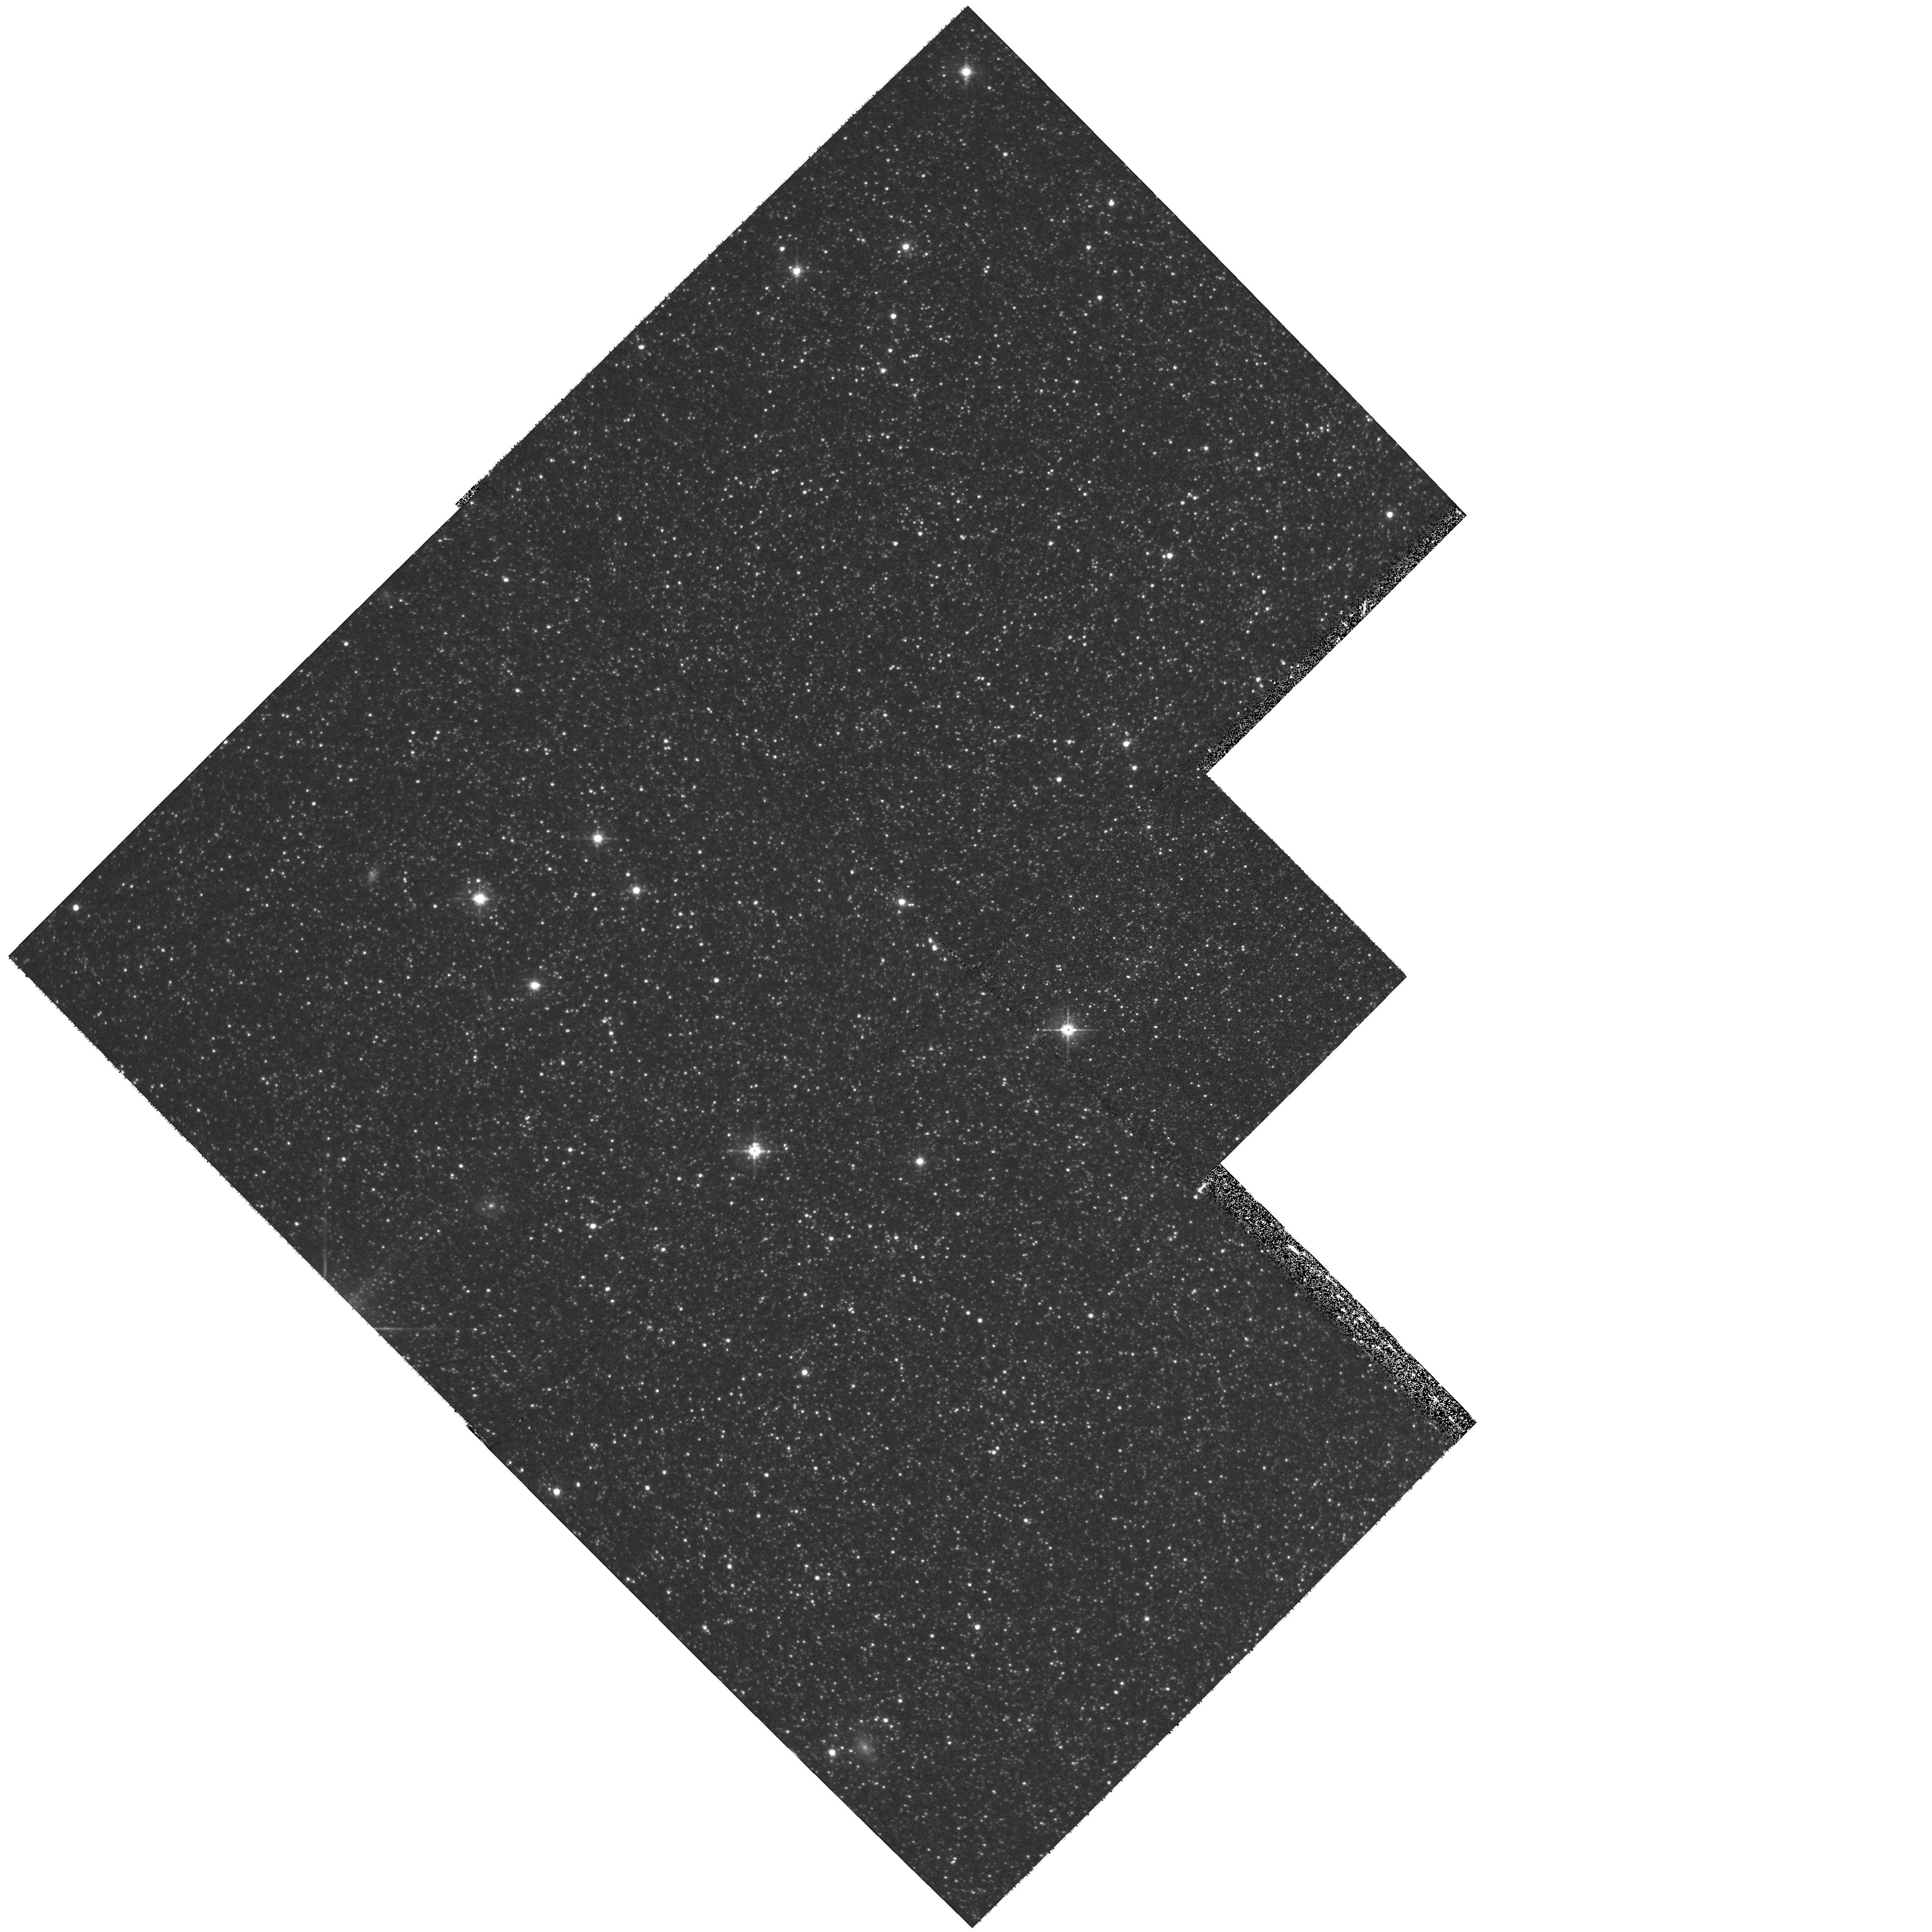
Target: NGC6822-C18. Instrument: WFPC2/PC. Filter: F555W. Exposure: 20 min. Observation ID: hst_8314_03_wfpc2_pc_f555w_u5ch03

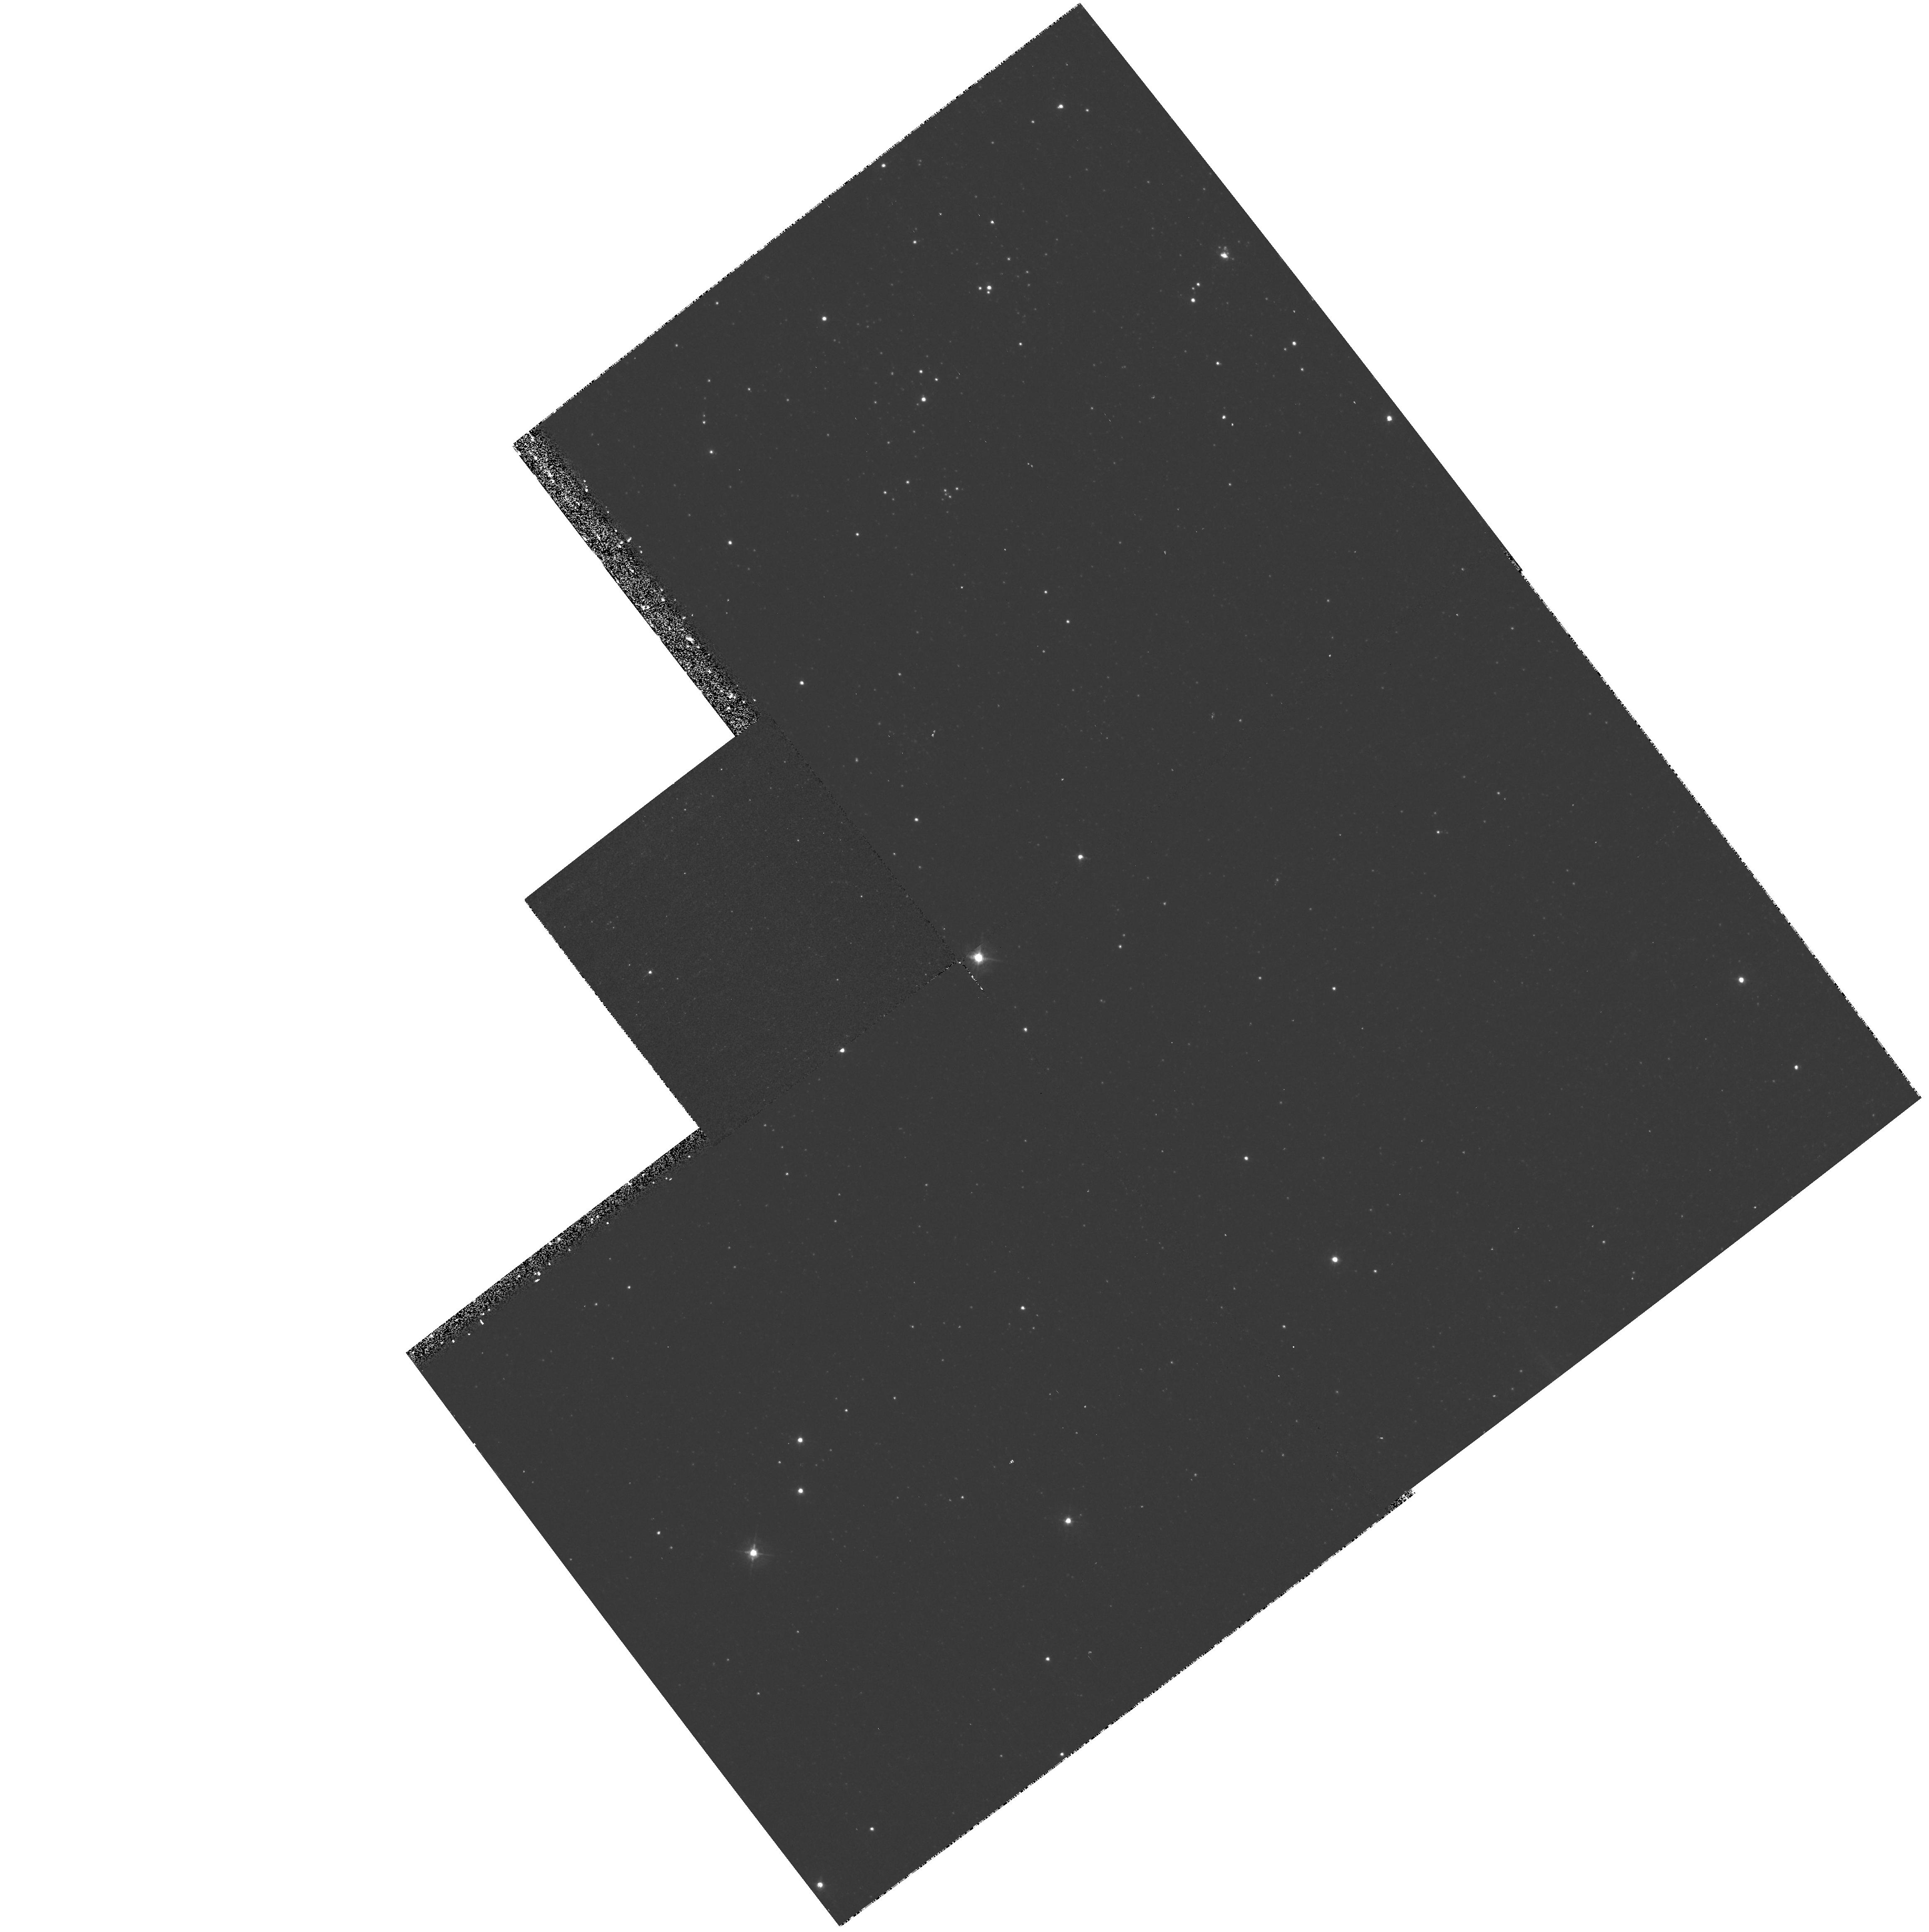
Target: NGC6822-C25. Instrument: WFPC2/PC. Filter: F439W. Exposure: 23 min. Observation ID: hst_8314_04_wfpc2_pc_f439w_u5ch04

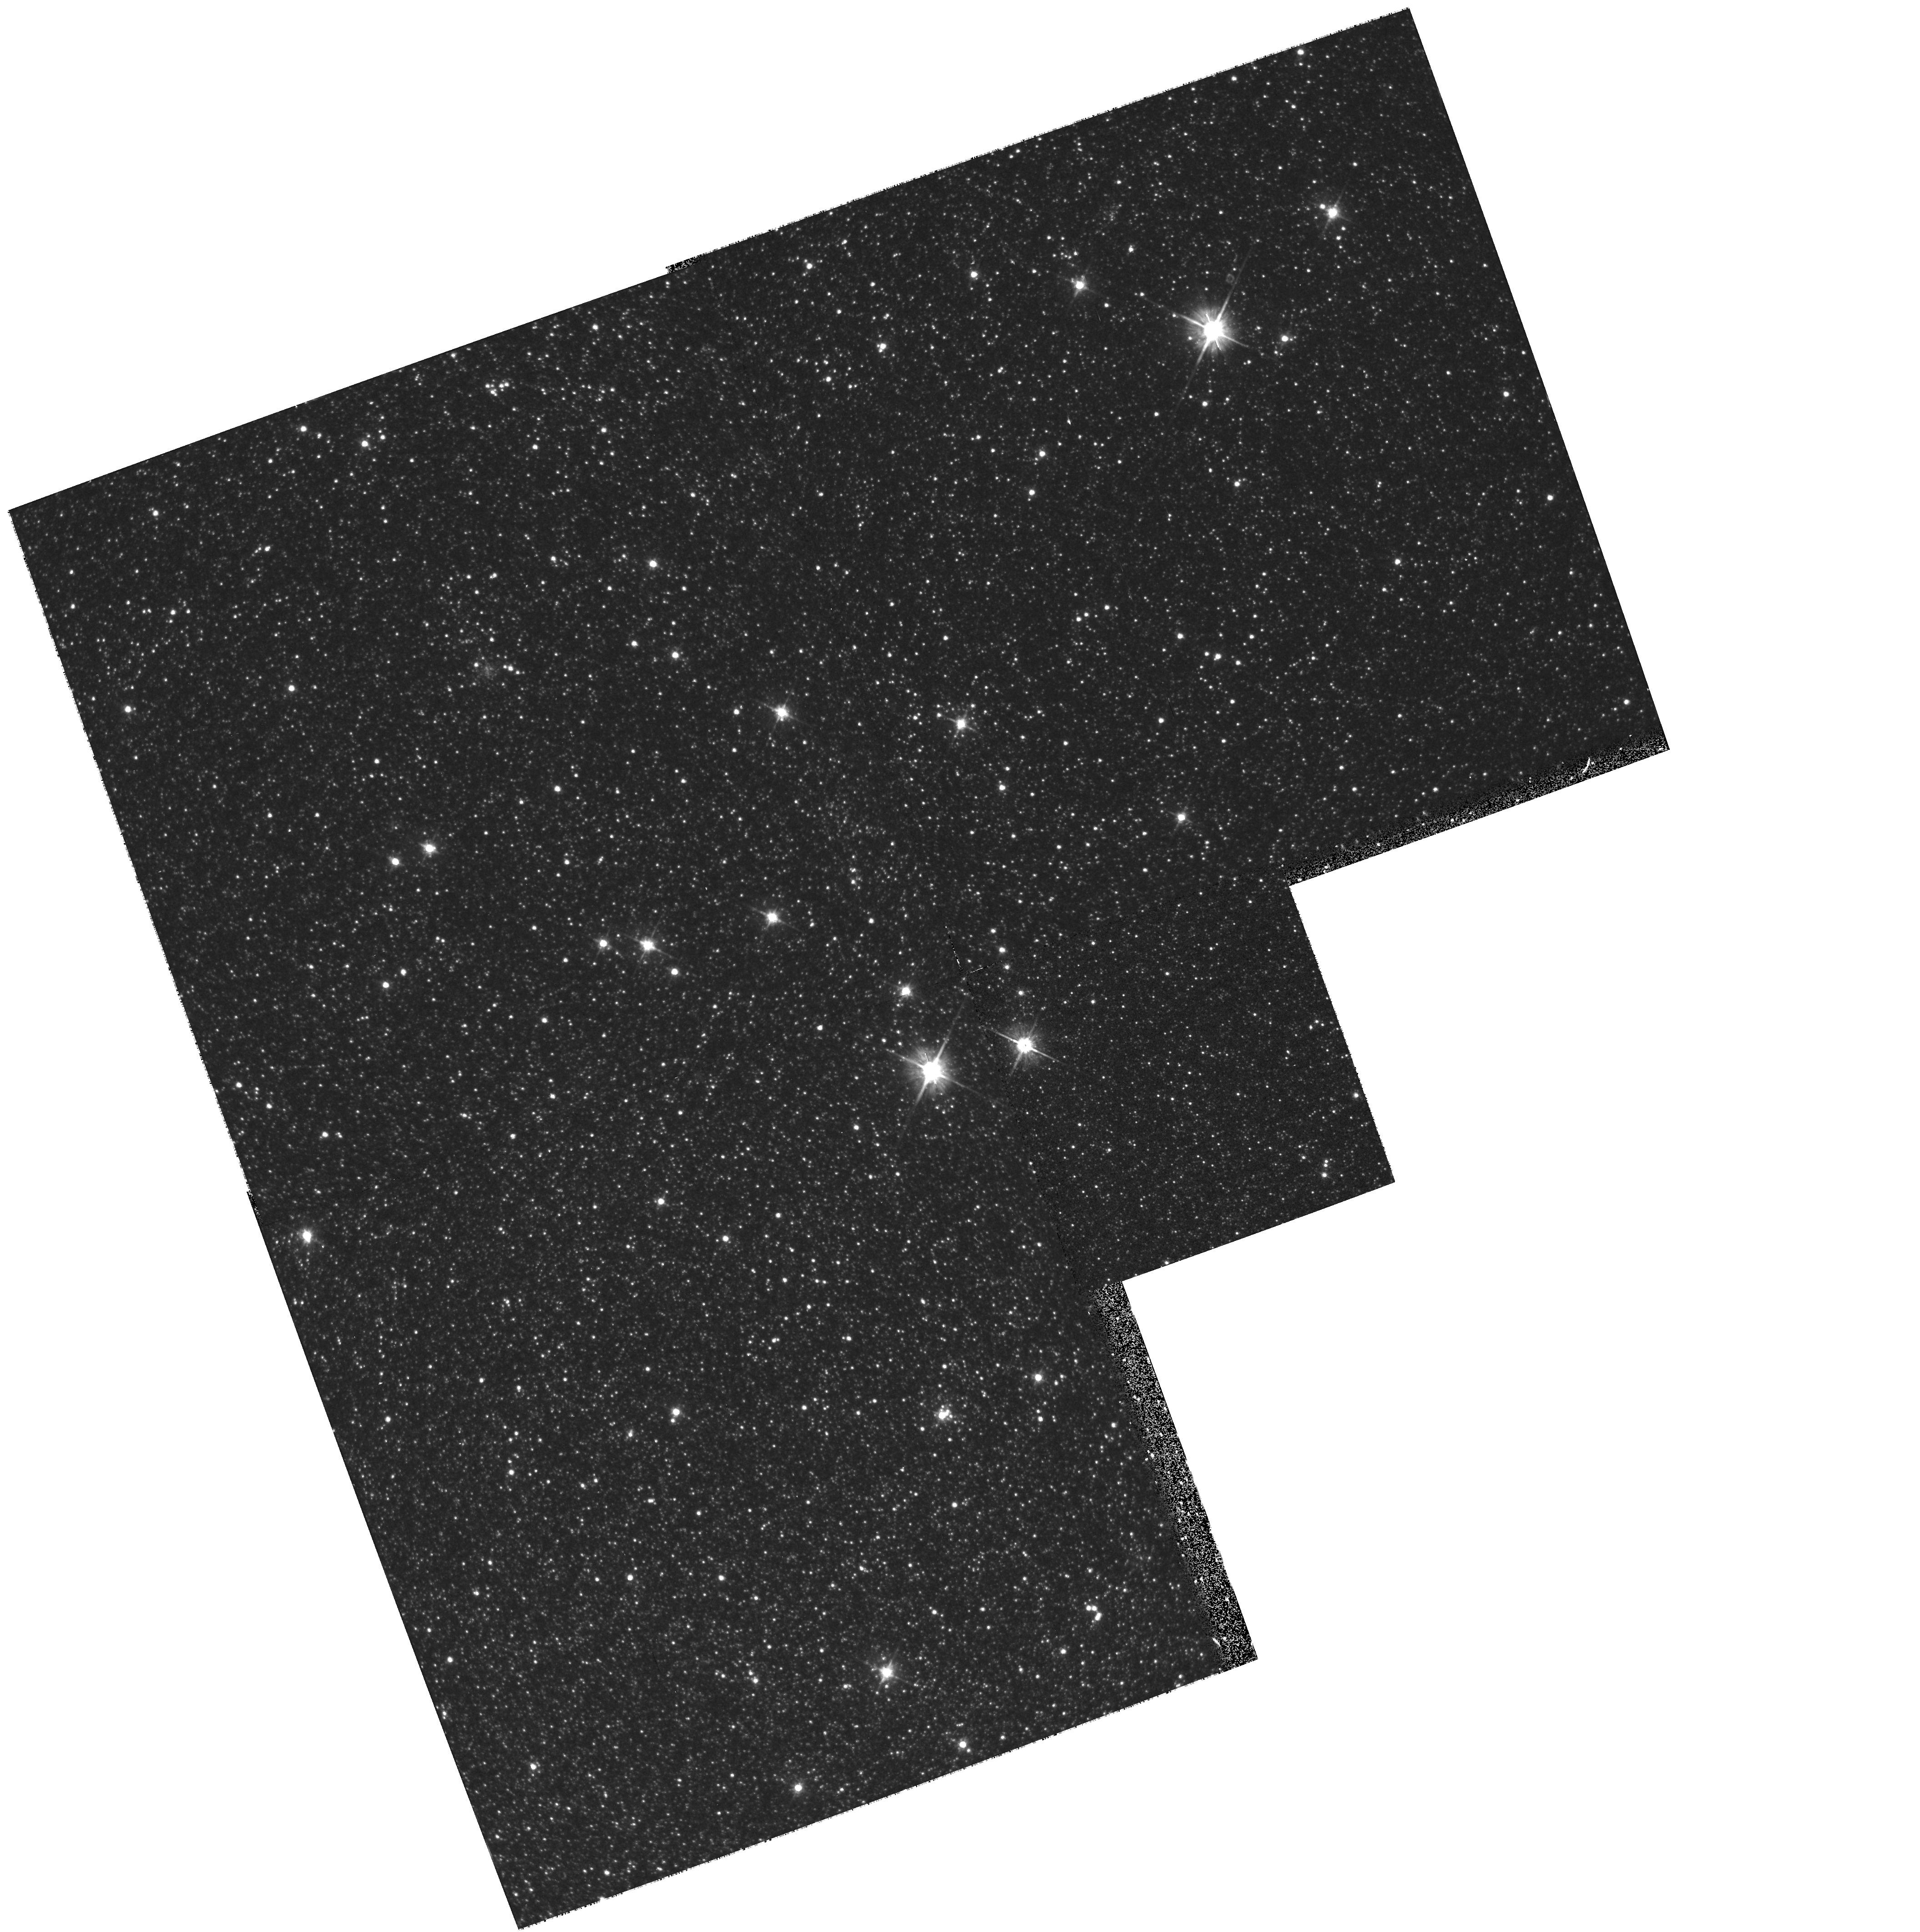
Target: NGC6822-C12. Instrument: WFPC2/PC. Filter: F555W. Exposure: 20 min. Observation ID: hst_8314_02_wfpc2_pc_f555w_u5ch02

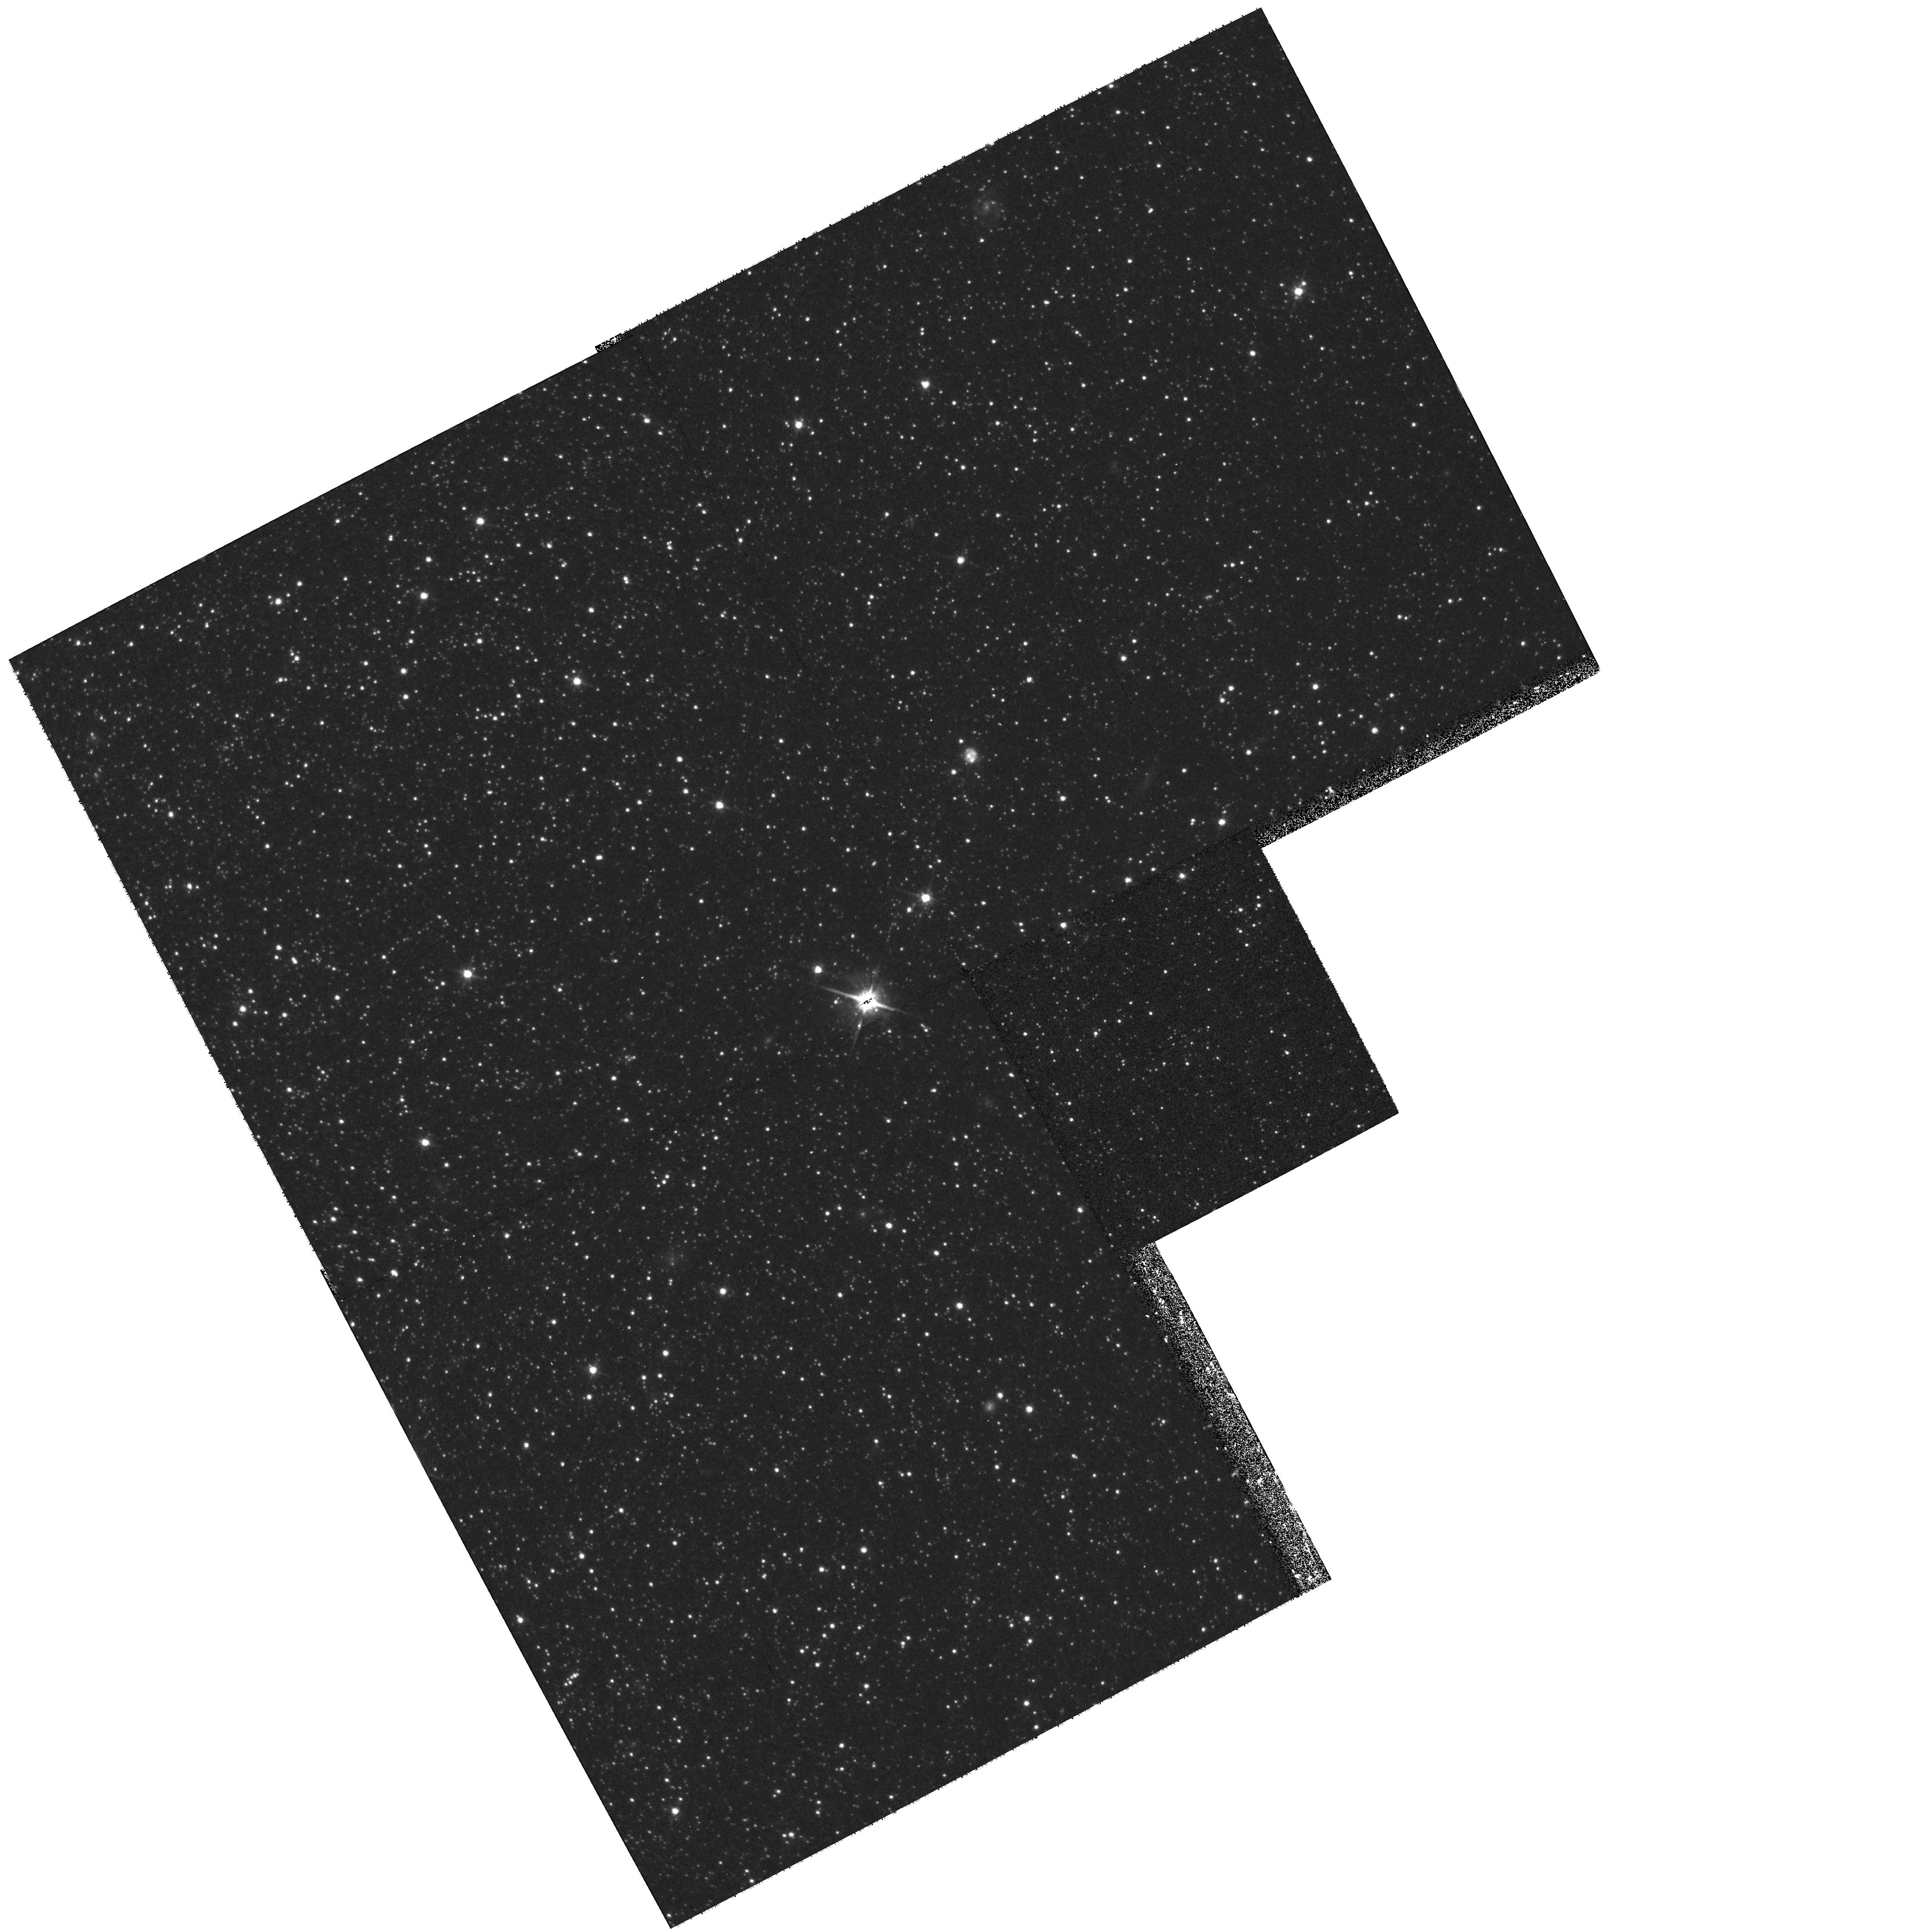
Target: NGC6822-C1. Instrument: WFPC2/PC. Filter: F814W. Exposure: 20 min. Observation ID: hst_8314_01_wfpc2_pc_f814w_u5ch01

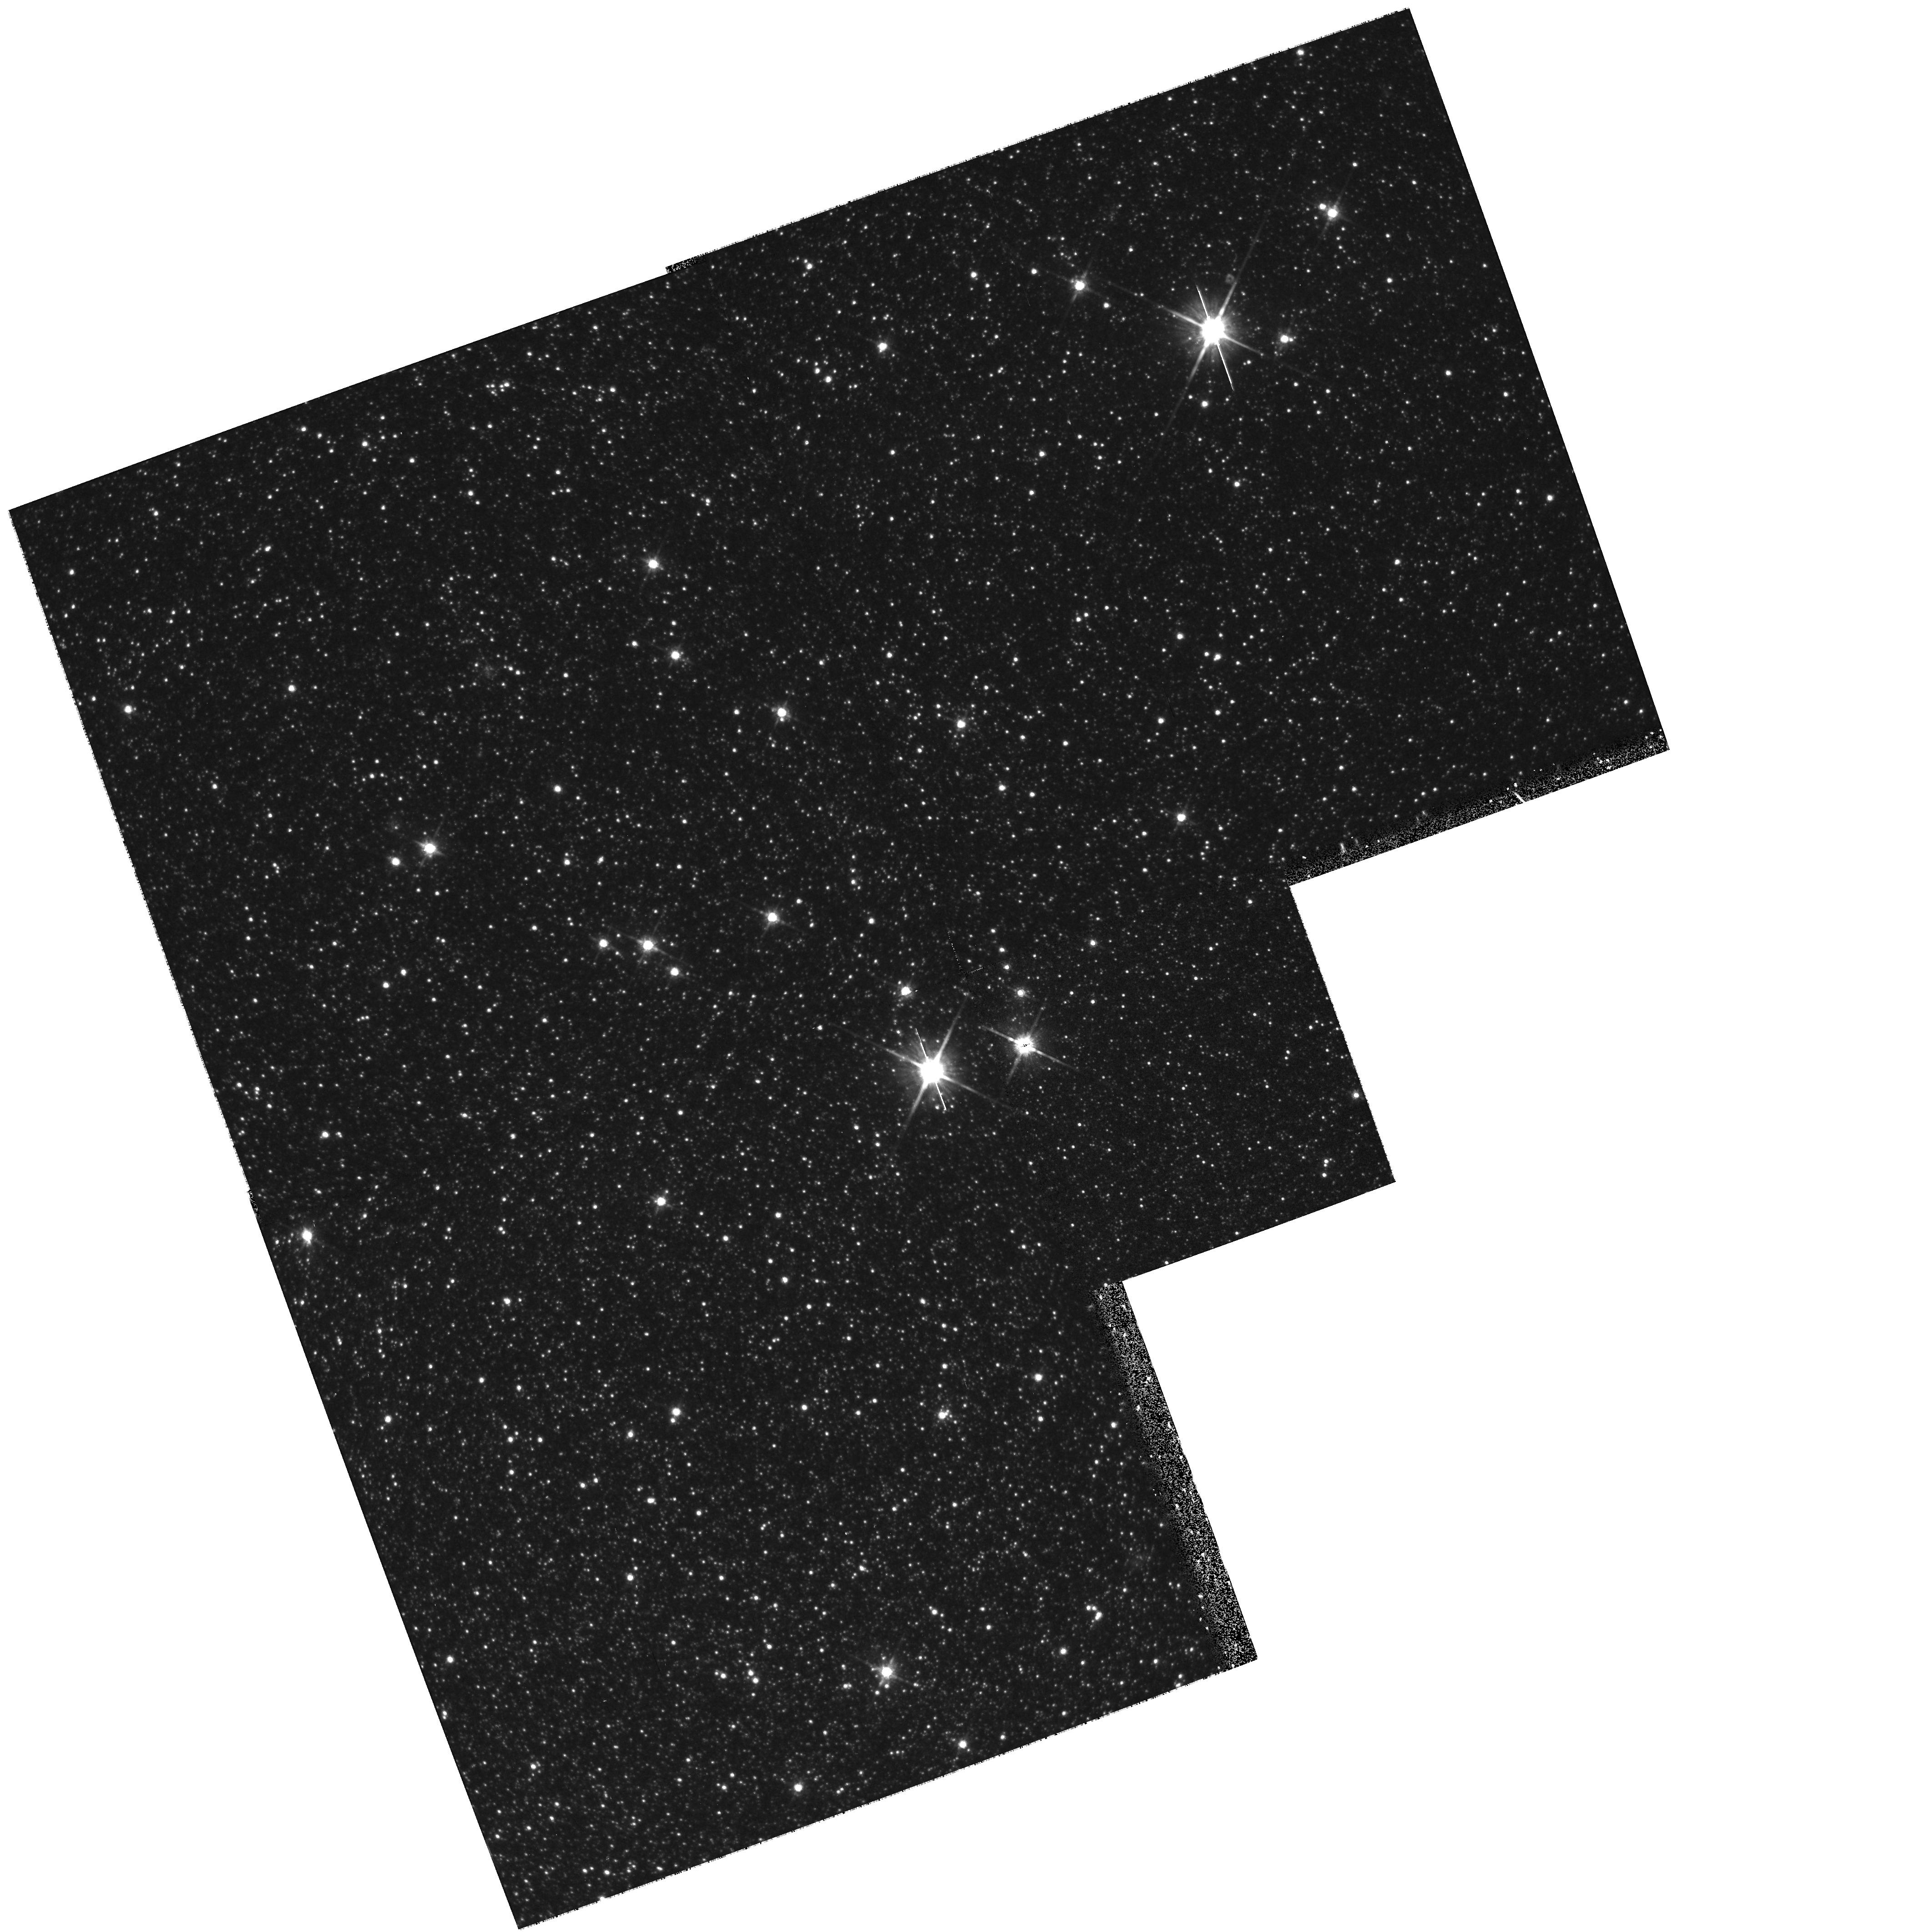
Target: NGC6822-C12. Instrument: WFPC2/PC. Filter: F814W. Exposure: 20 min. Observation ID: hst_8314_02_wfpc2_pc_f814w_u5ch02

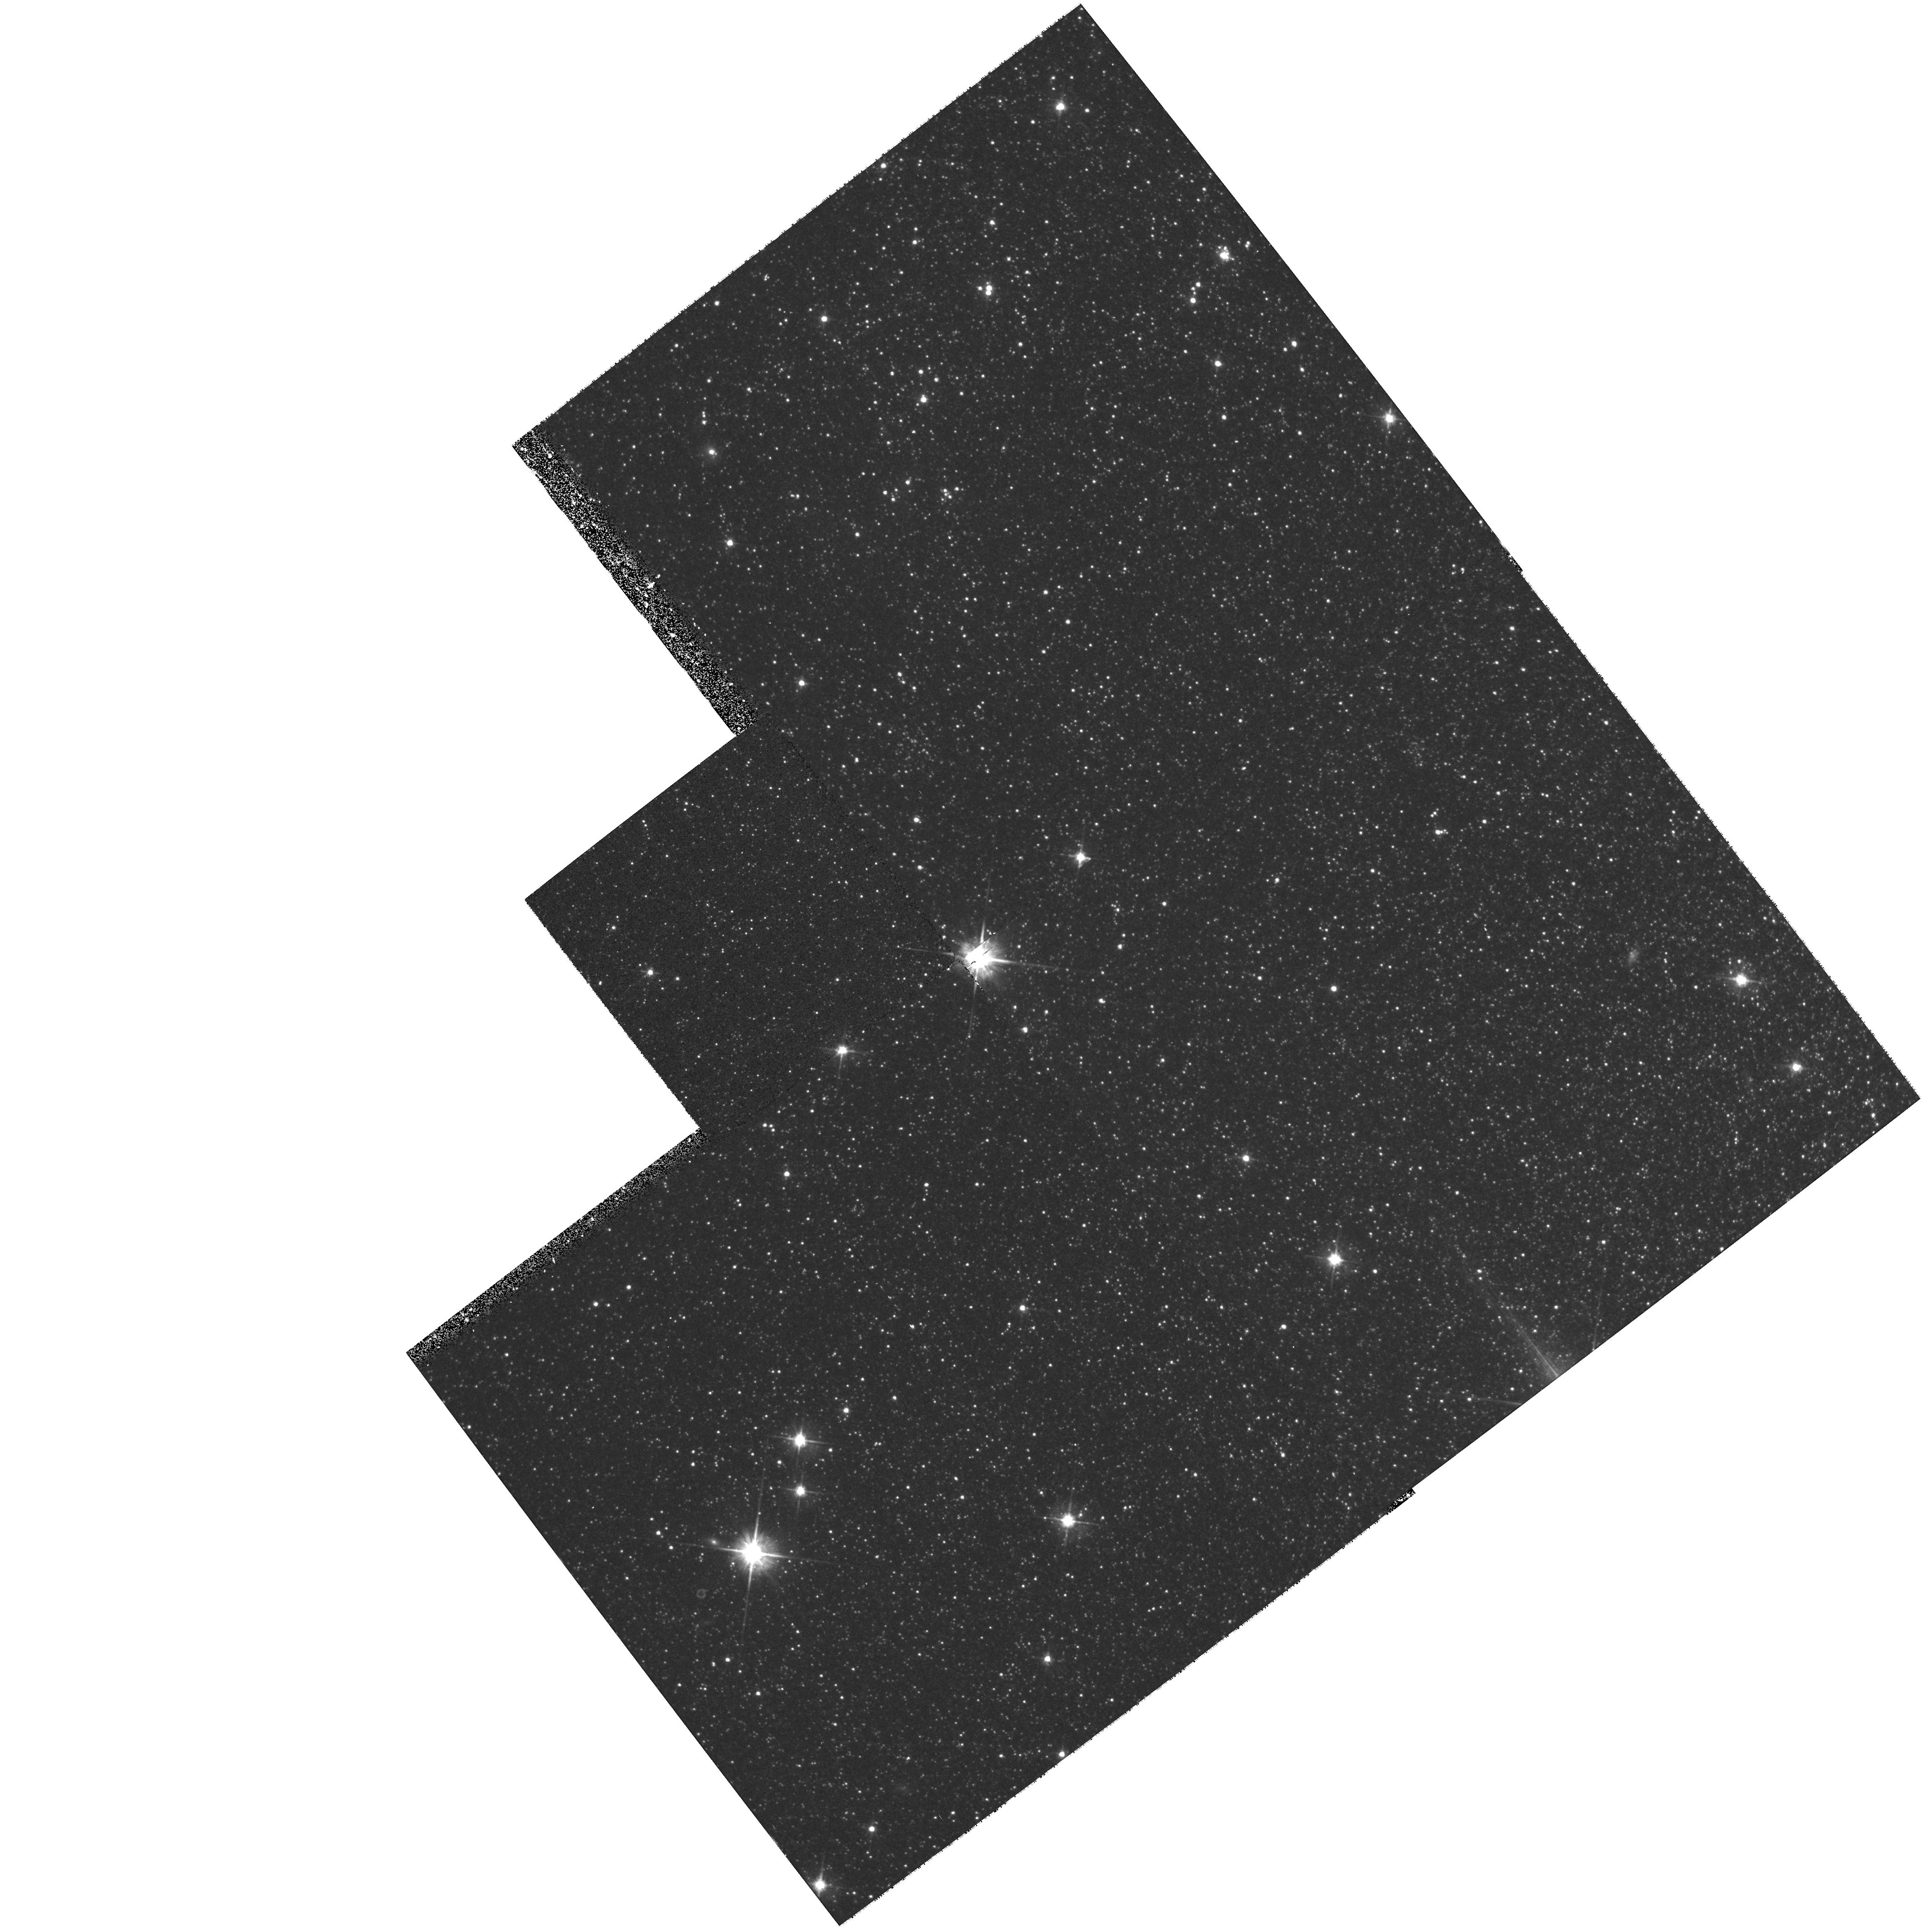
Target: NGC6822-C25. Instrument: WFPC2/PC. Filter: F555W. Exposure: 20 min. Observation ID: hst_8314_04_wfpc2_pc_f555w_u5ch04

Star Clusters of NGC 6822 (PI: Hodge, Paul W.)

We propose to obtain BVI photometry of four fields in the irregular Local Group galaxy NGC 6822. The chosen fields include star clusters of a variety of ages and we will study the CMDs of both the clusters and the surrounding field stars. Our goals are: (1) to measure the oldest population of stars in the field to answer the question of when star formation commenced in this galaxy; (2) to ascertain the nature of the star formation history of the galaxy; and (3) to look for evidence of a halo population of old stars.